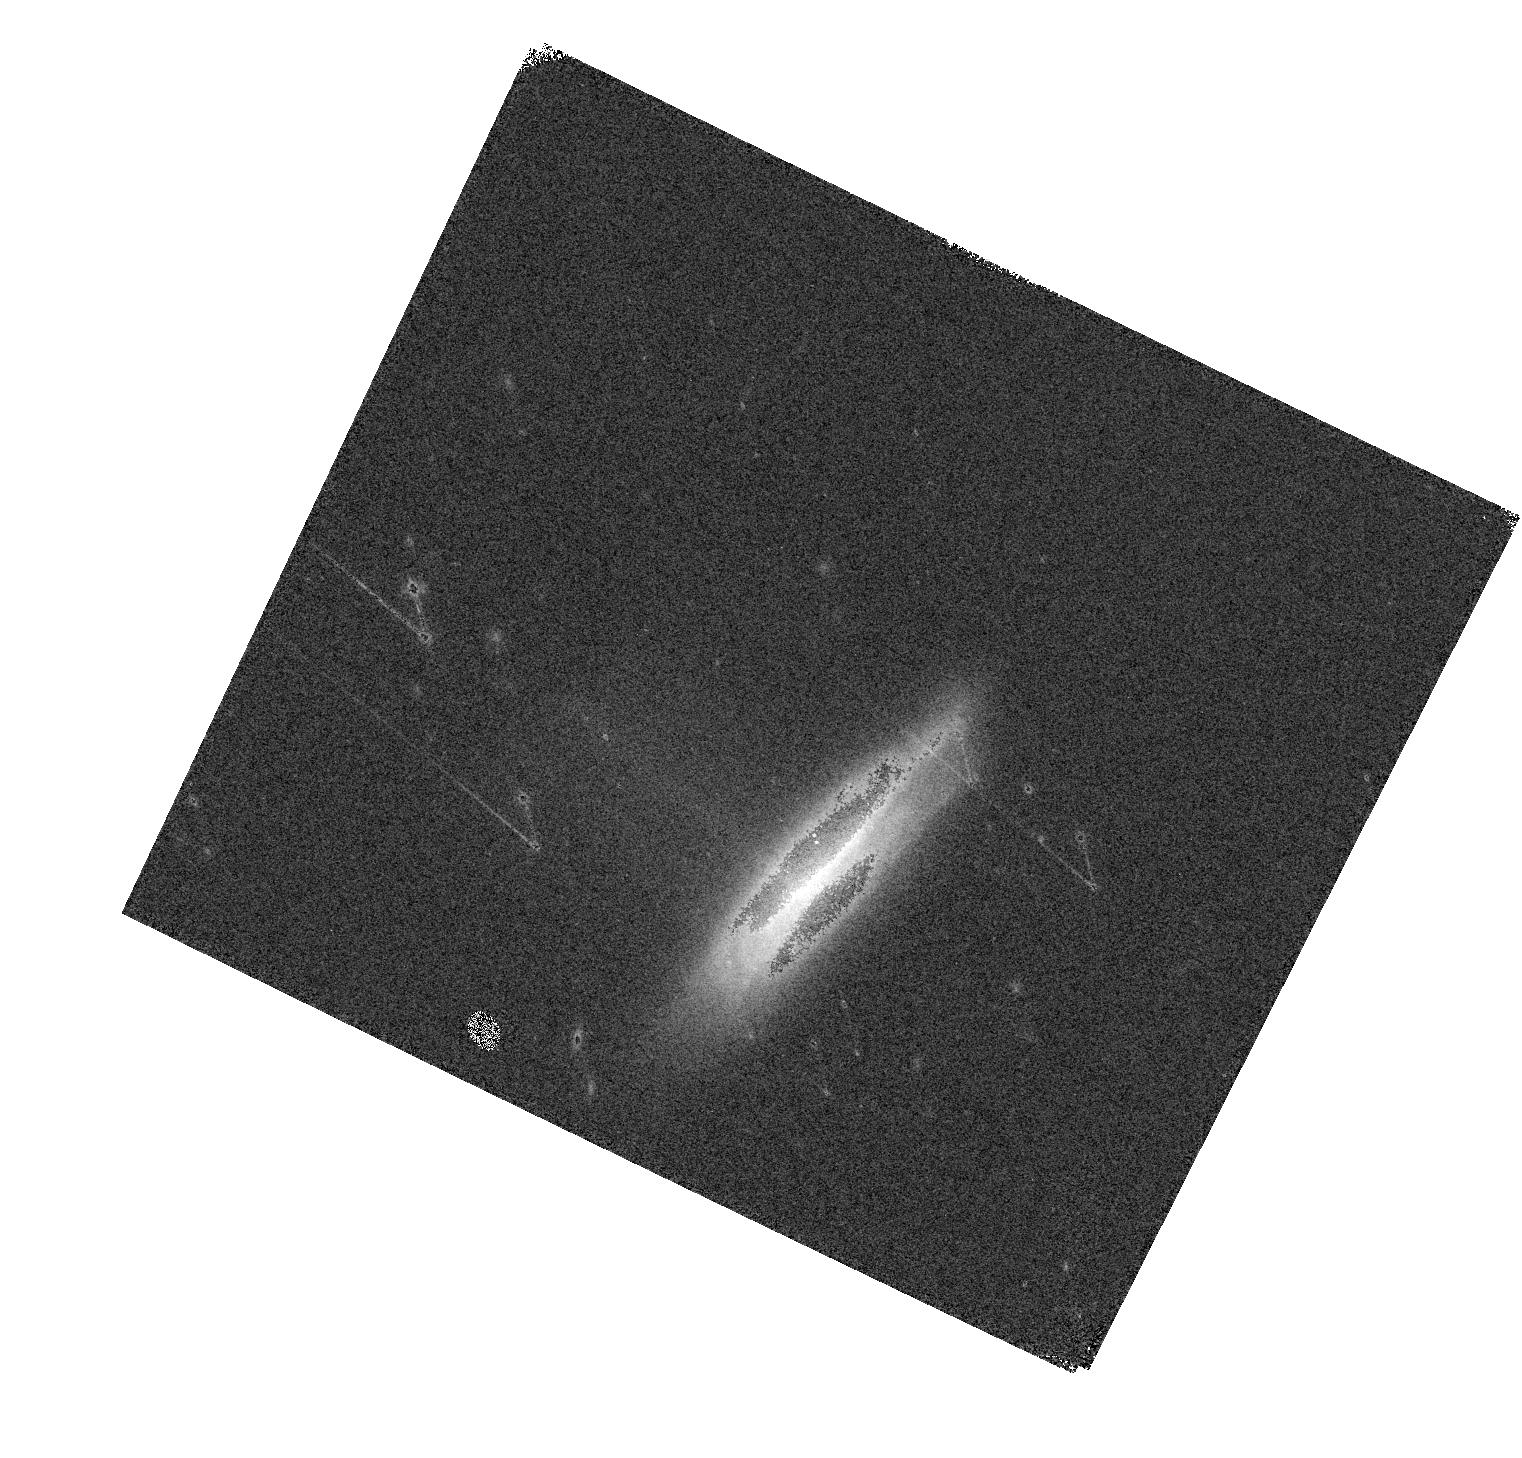
Target: SN2020SZR
Instrument: WFC3/IR
Filter: F160W
Exposure: 1 min
Observation ID: hst_15889_51_wfc3_ir_f160w_ie5451

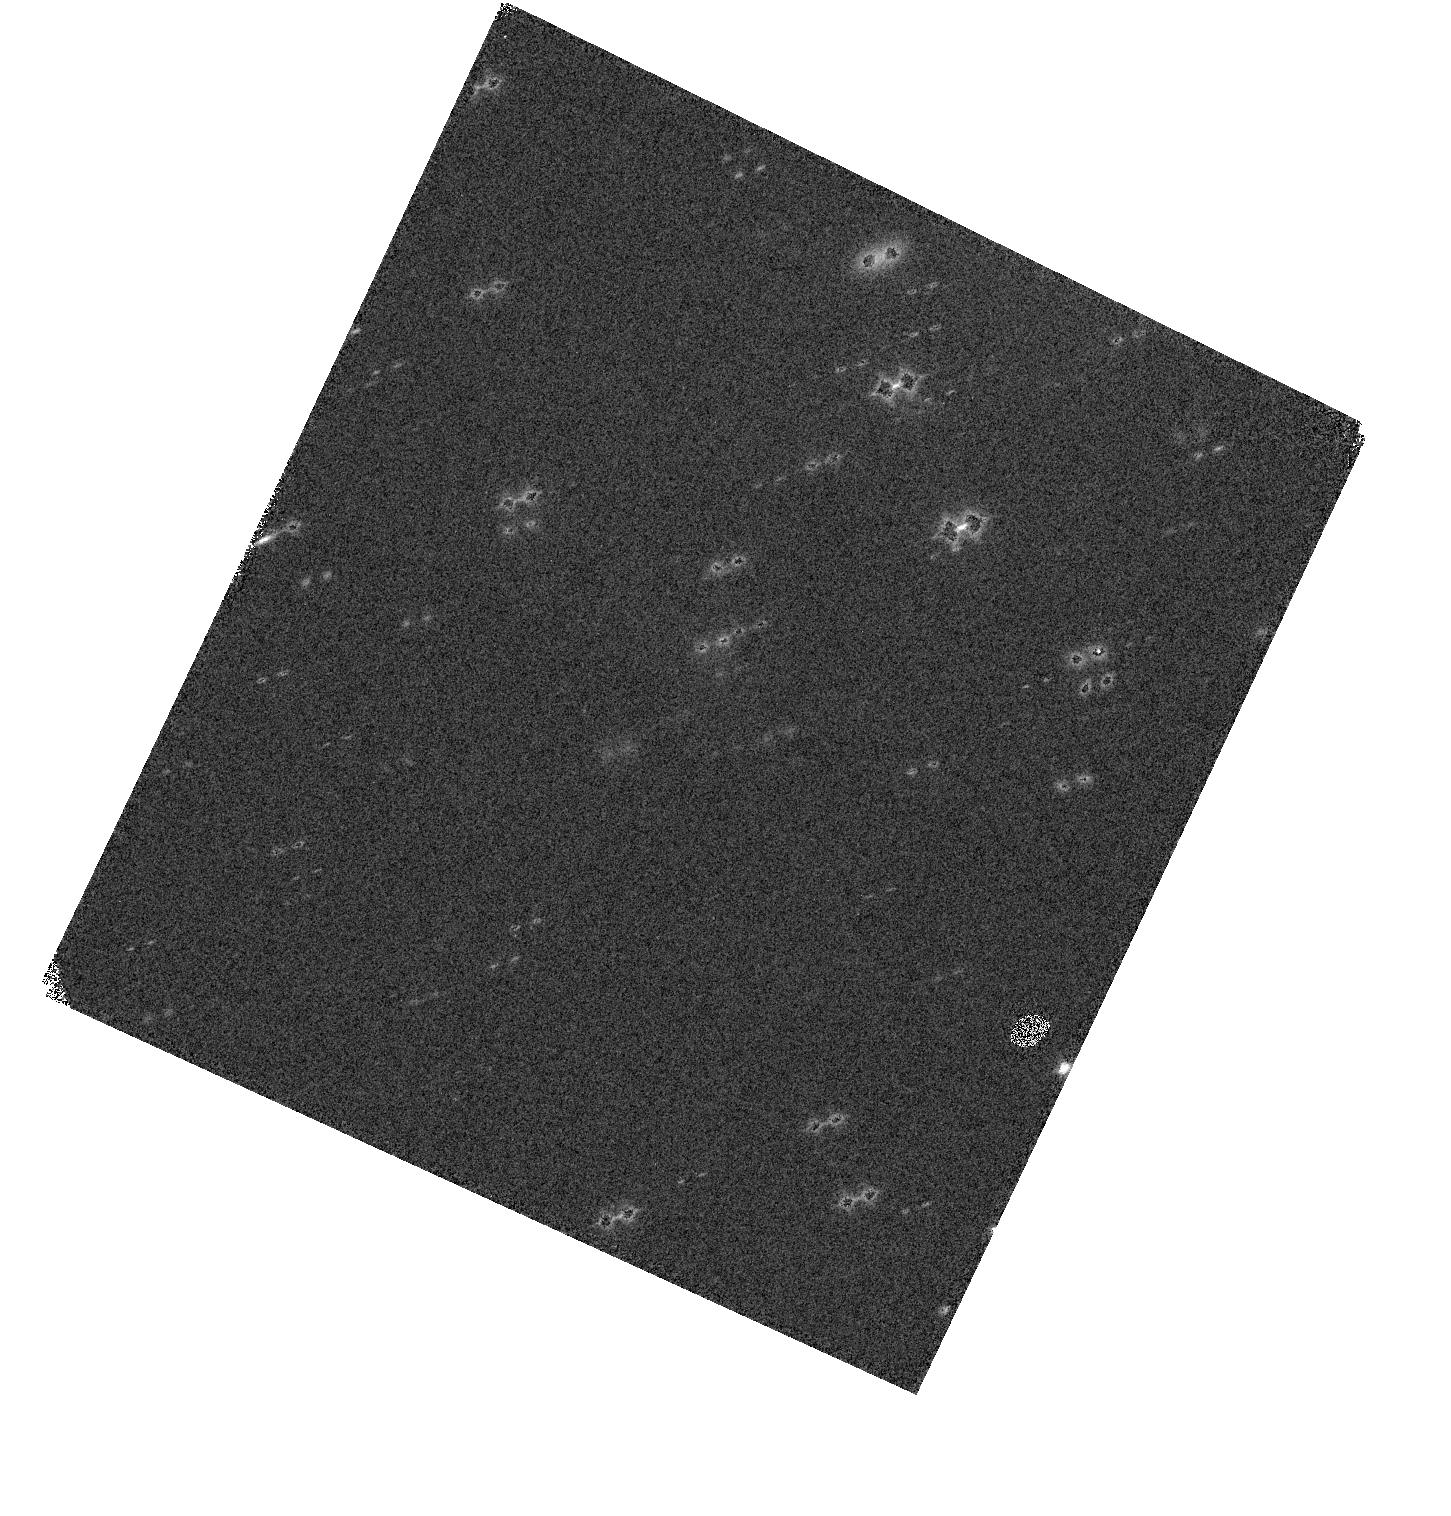
Target: SN2020JDO
Instrument: WFC3/IR
Filter: F160W
Exposure: 1 min
Observation ID: hst_15889_28_wfc3_ir_f160w_ie5428

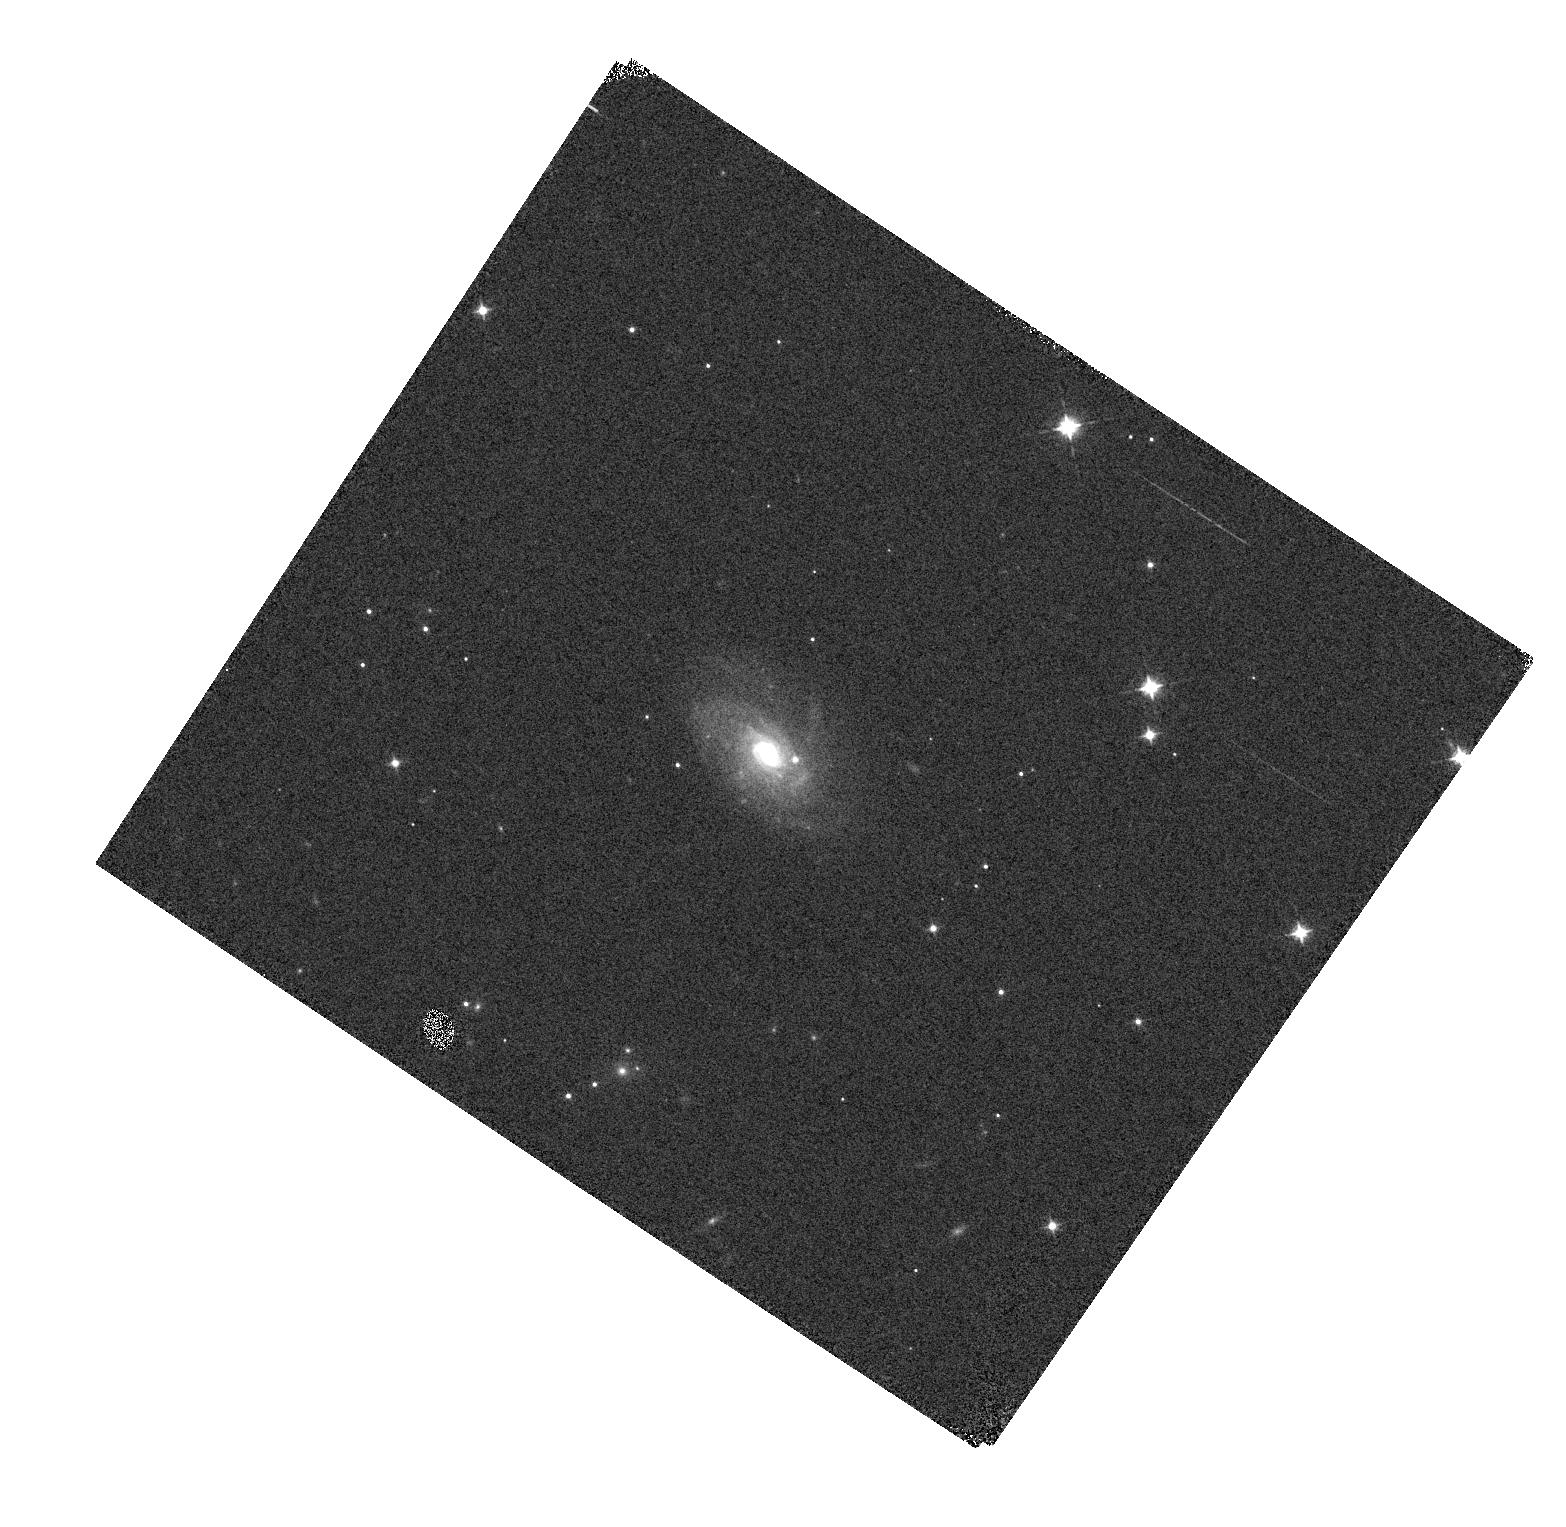
Target: SN2020RGZ
Instrument: WFC3/IR
Filter: F098M
Exposure: 1 min
Observation ID: hst_15889_46_wfc3_ir_f098m_ie5446

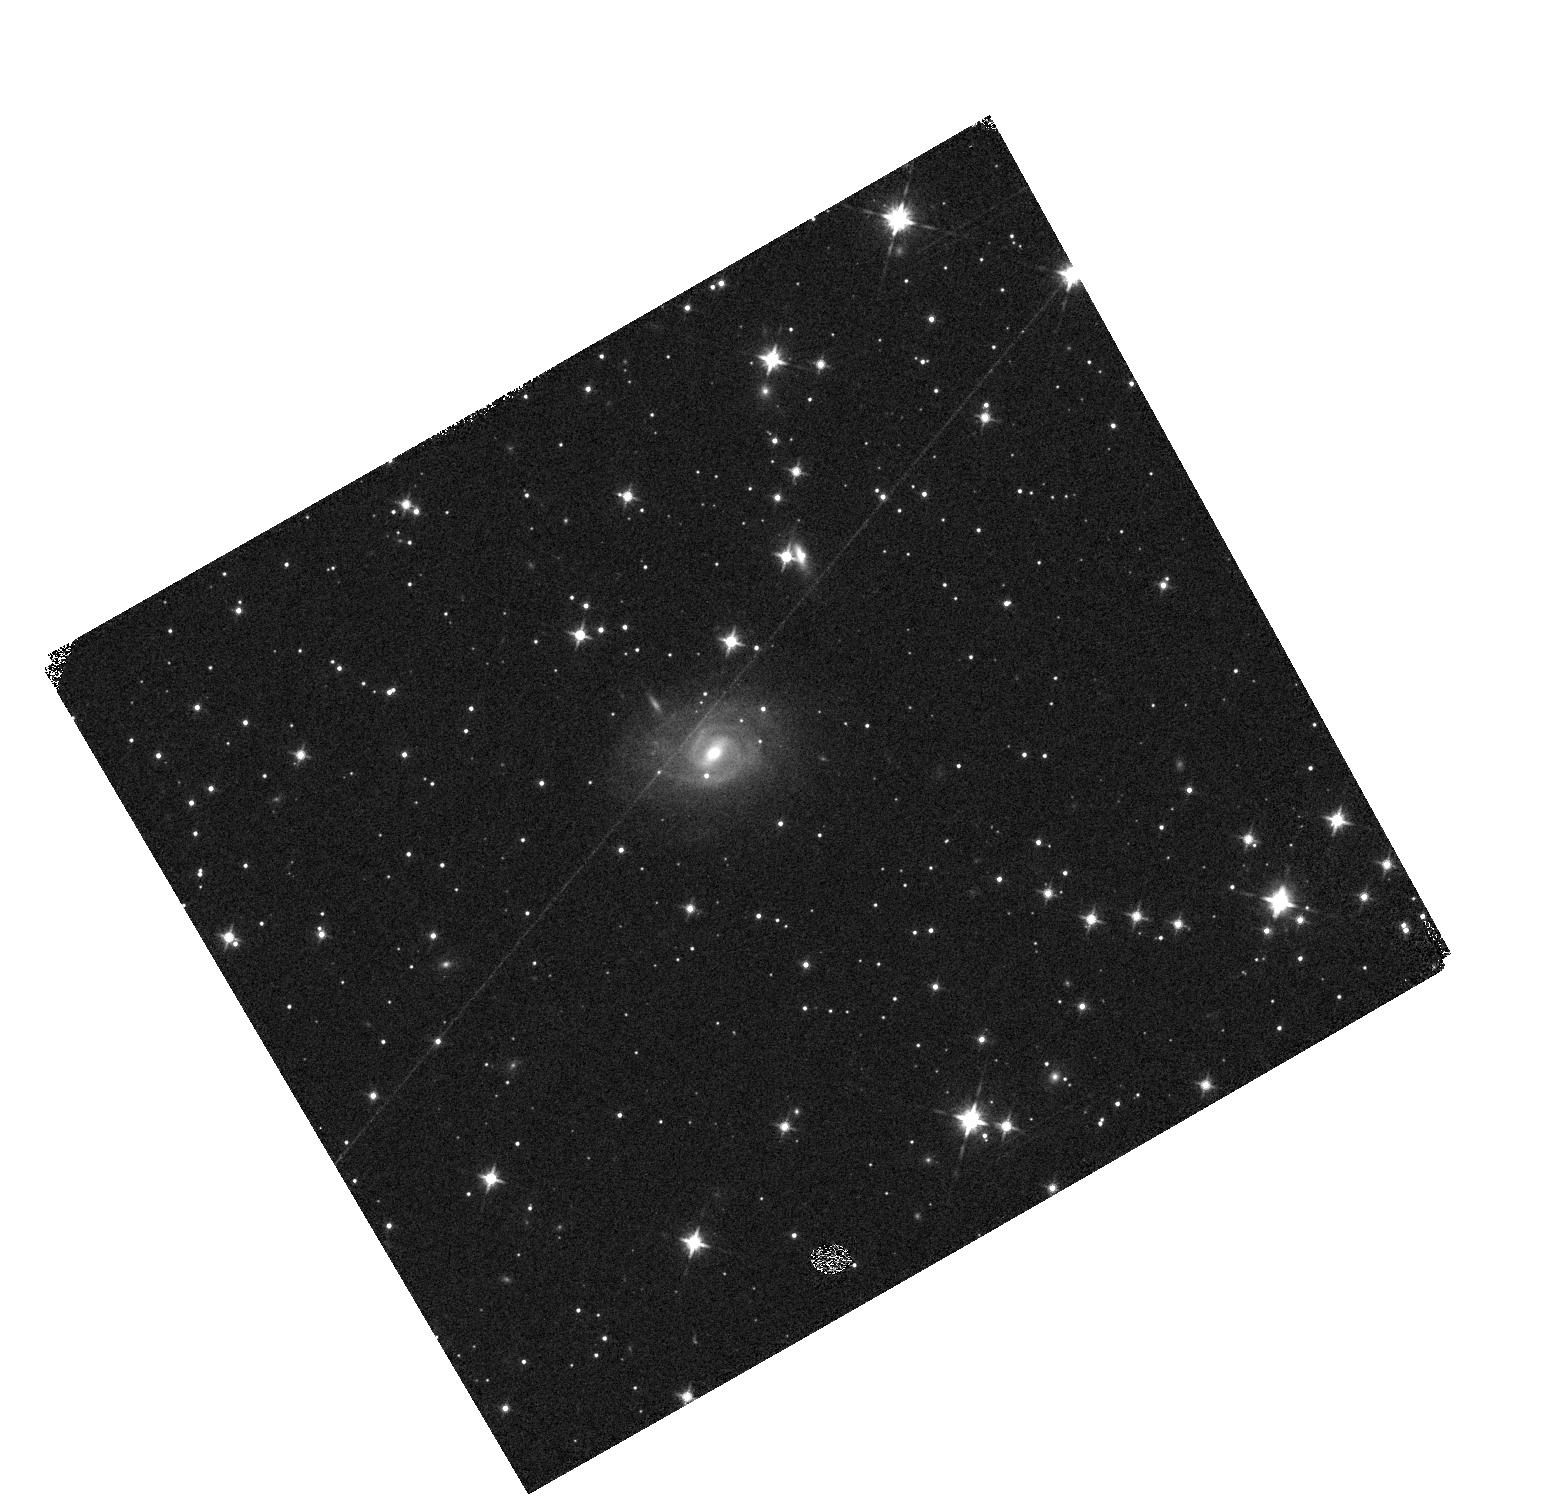
Target: SN2020OYD
Instrument: WFC3/IR
Filter: F125W
Exposure: 1 min
Observation ID: hst_15889_40_wfc3_ir_f125w_ie5440

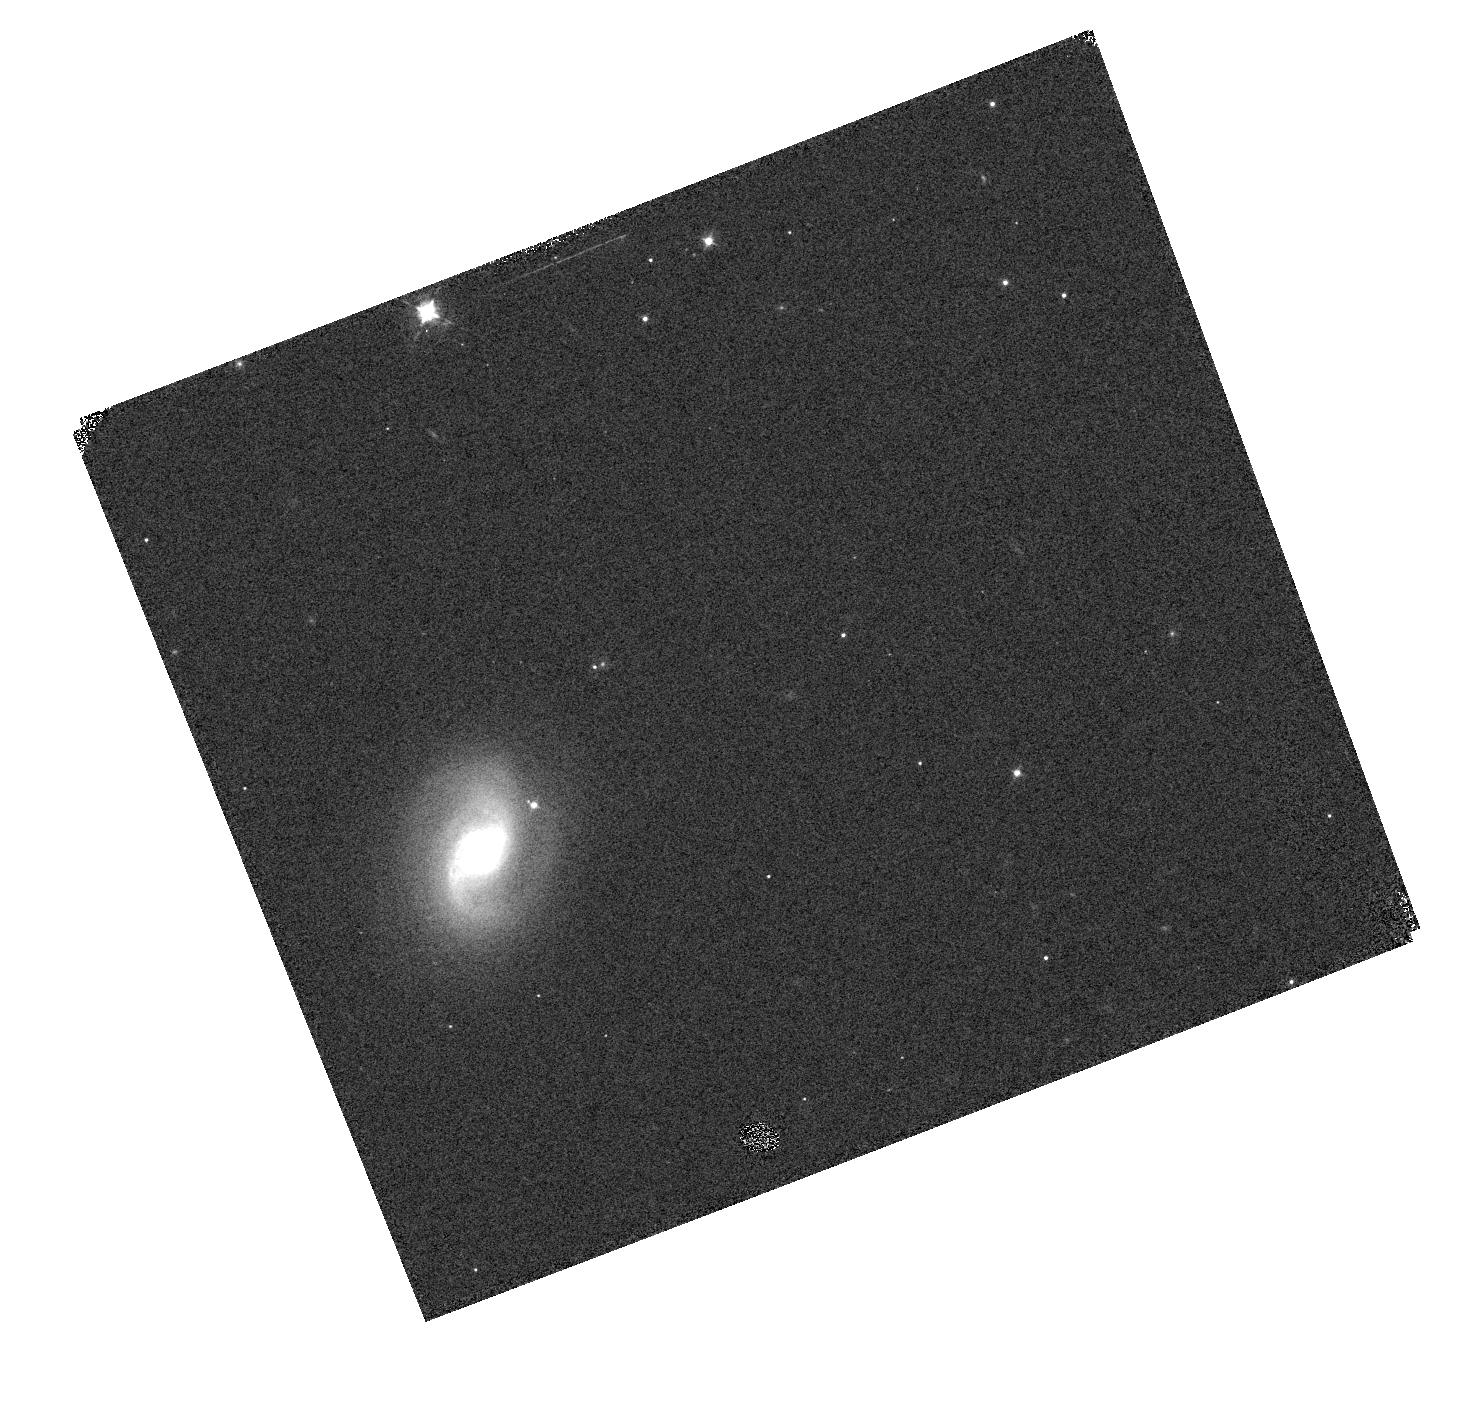
Target: SN2020KYX
Instrument: WFC3/IR
Filter: F098M
Exposure: 1 min
Observation ID: hst_15889_35_wfc3_ir_f098m_ie5435

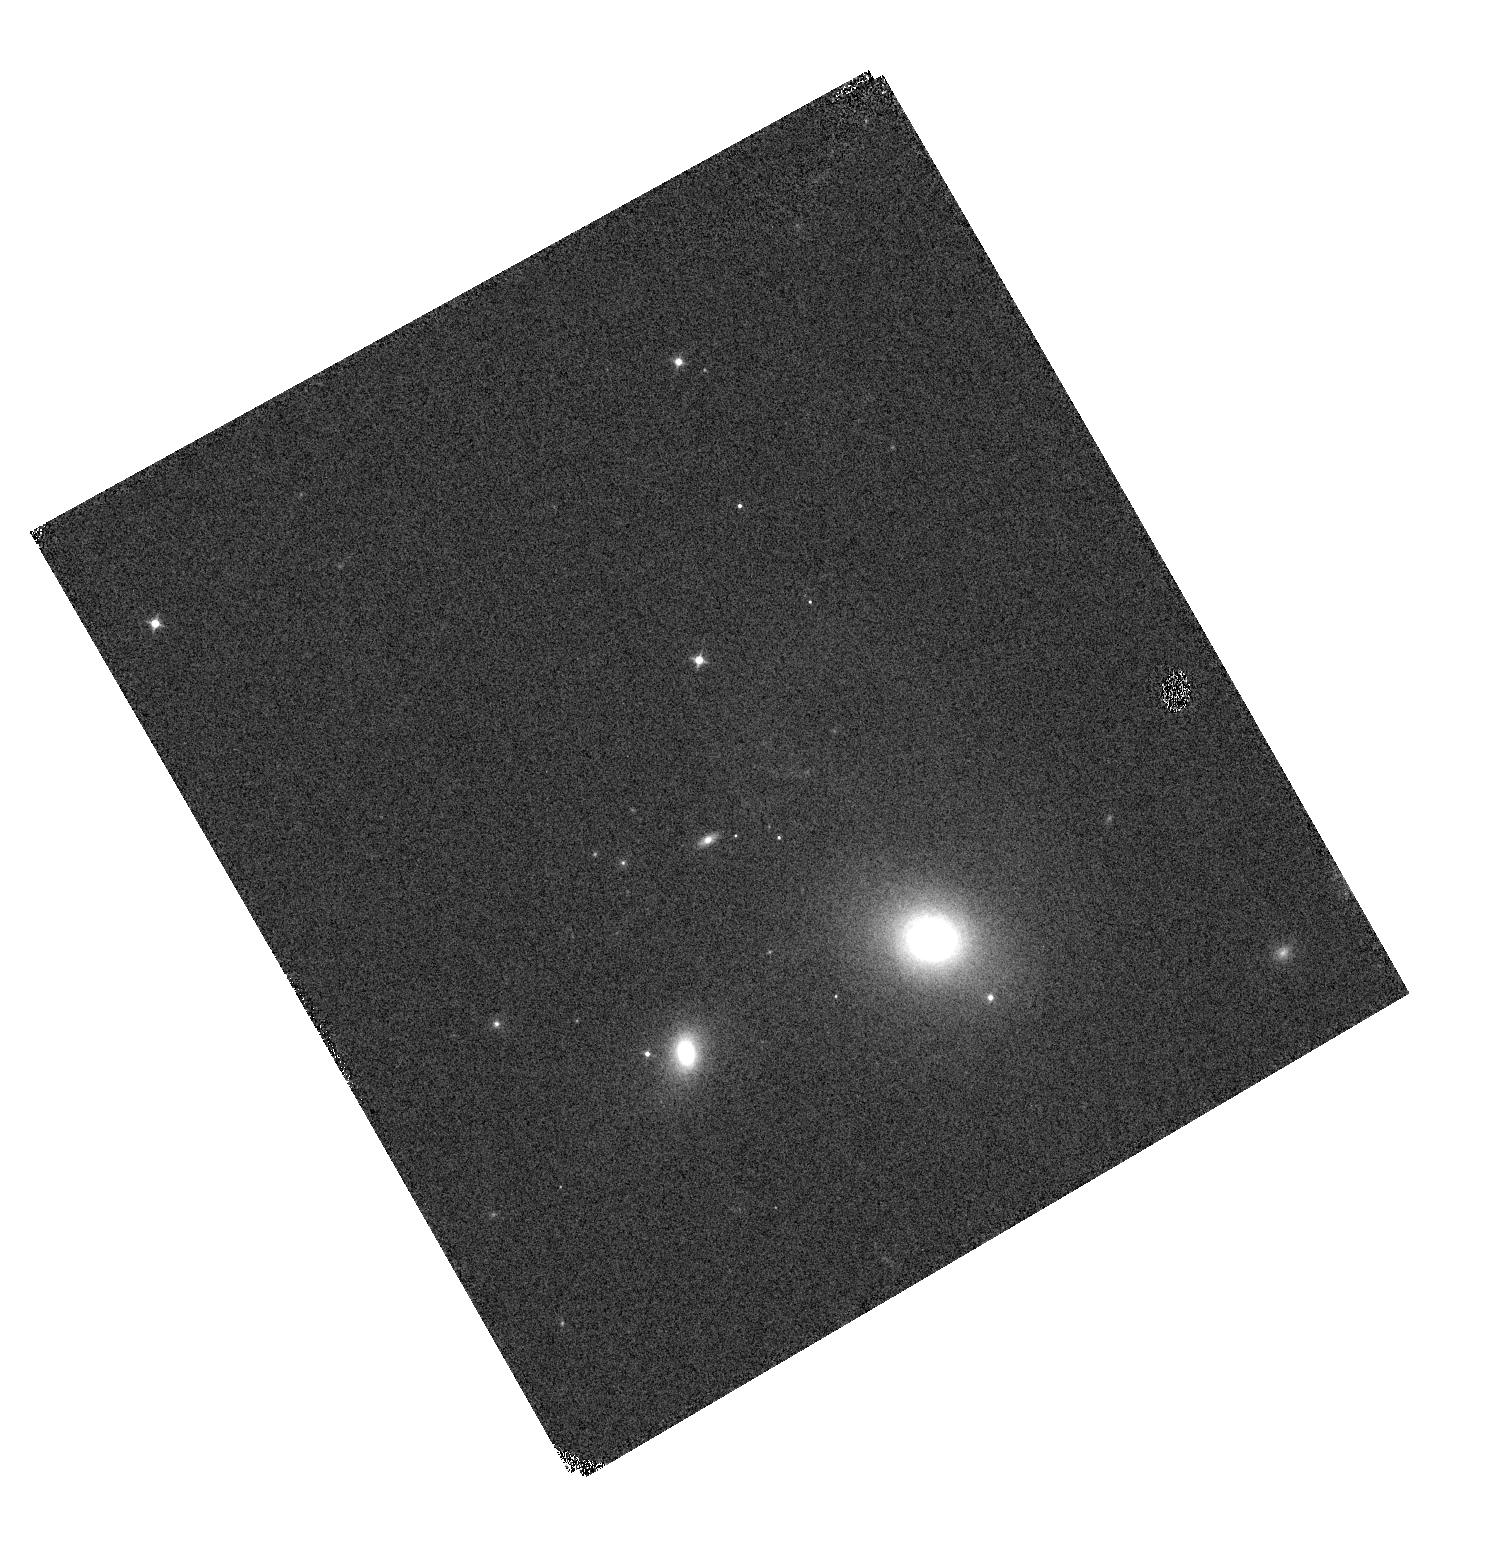
Target: SN2020PST
Instrument: WFC3/IR
Filter: F098M
Exposure: 1 min
Observation ID: hst_15889_43_wfc3_ir_f098m_ie5443

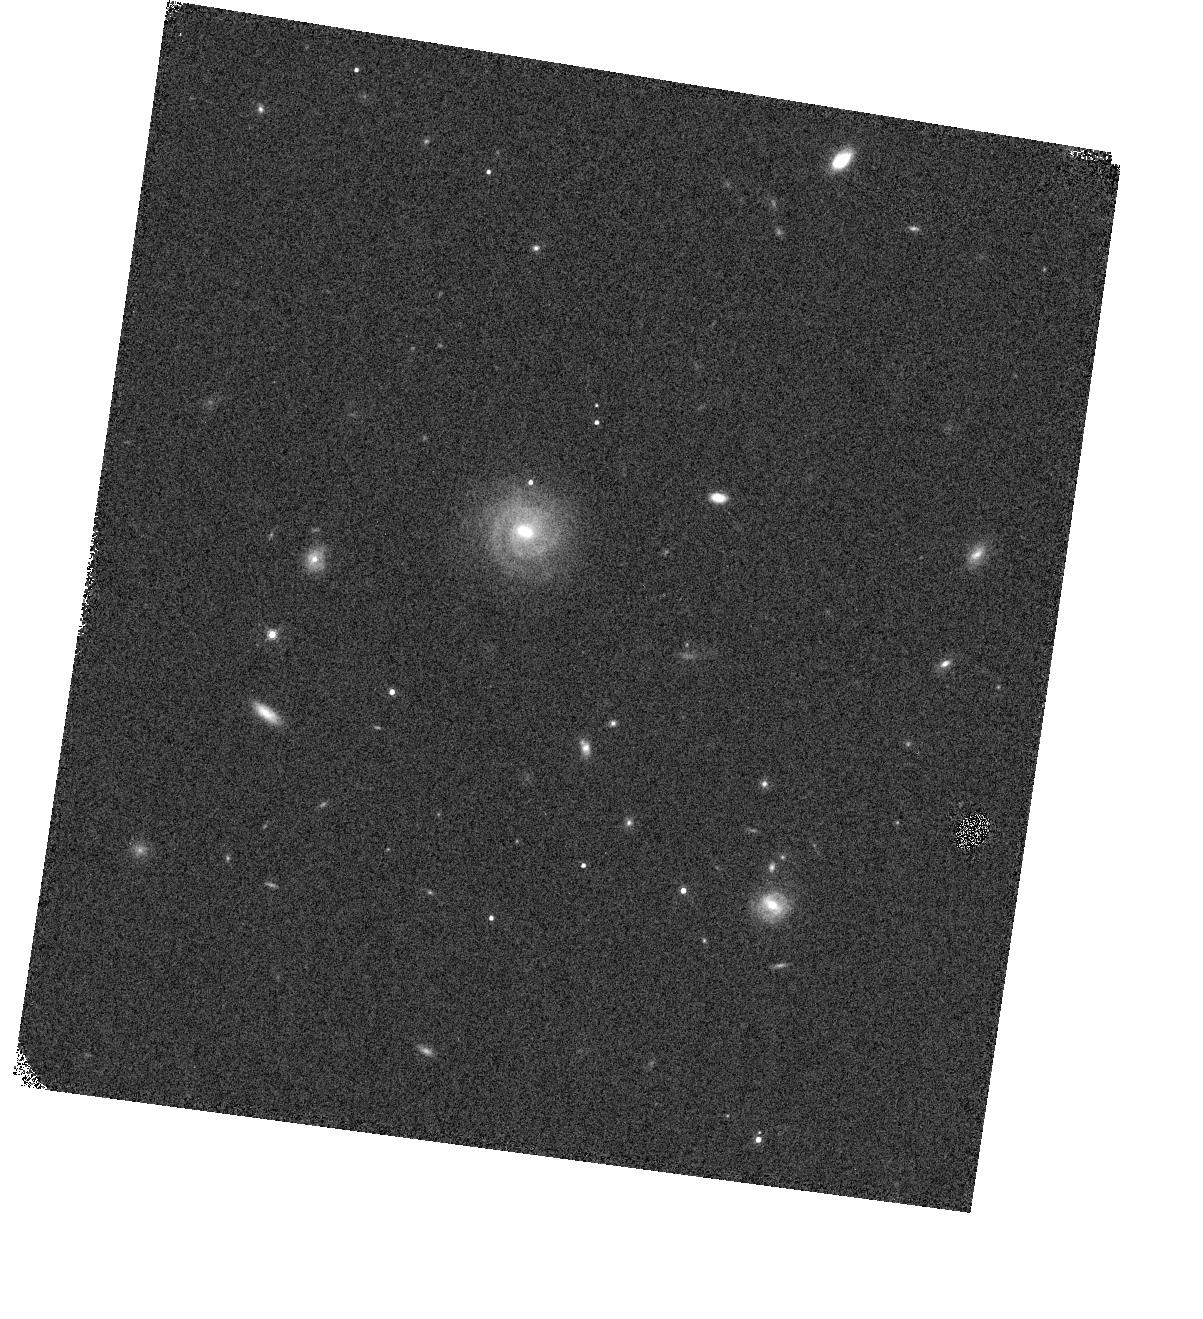
Target: SN2020FXA
Instrument: WFC3/IR
Filter: F160W
Exposure: 1 min
Observation ID: hst_15889_26_wfc3_ir_f160w_ie5426

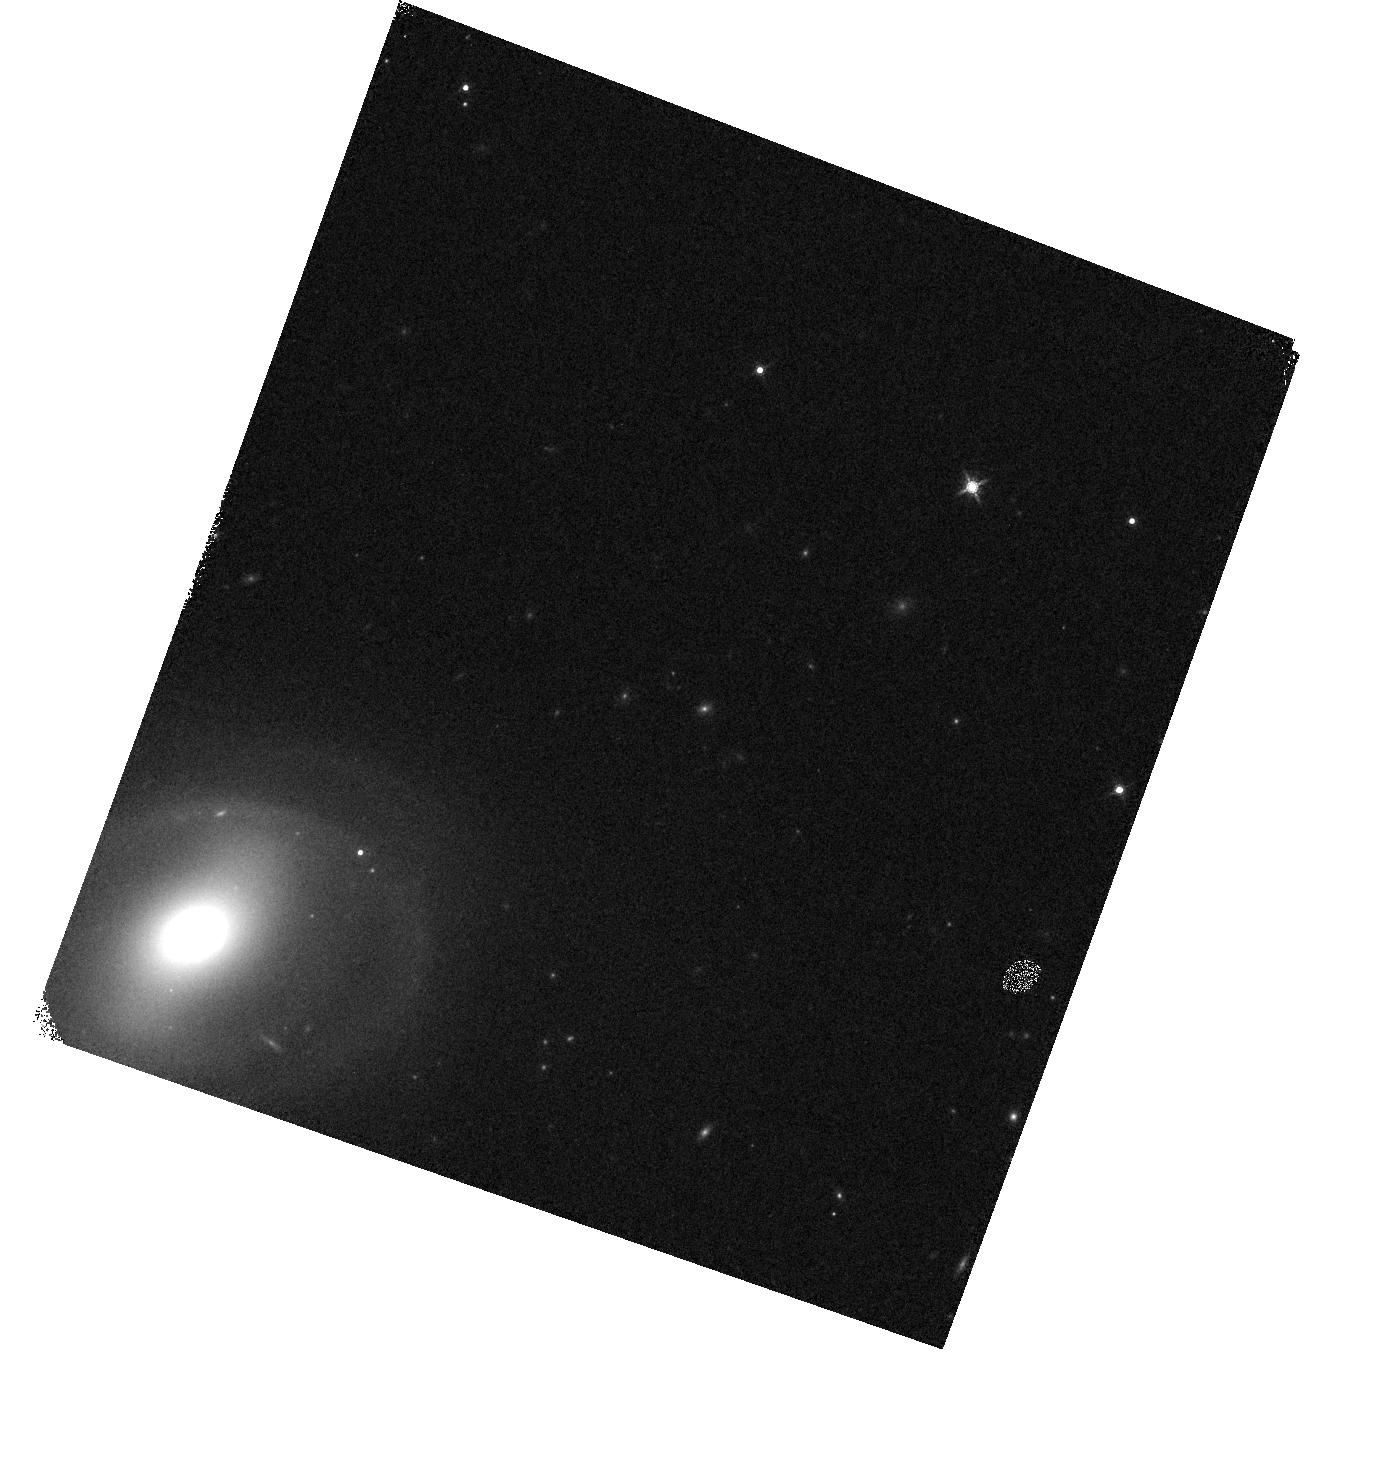
Target: SN2020EES
Instrument: WFC3/IR
Filter: F160W
Exposure: 1 min
Observation ID: hst_15889_25_wfc3_ir_f160w_ie5425

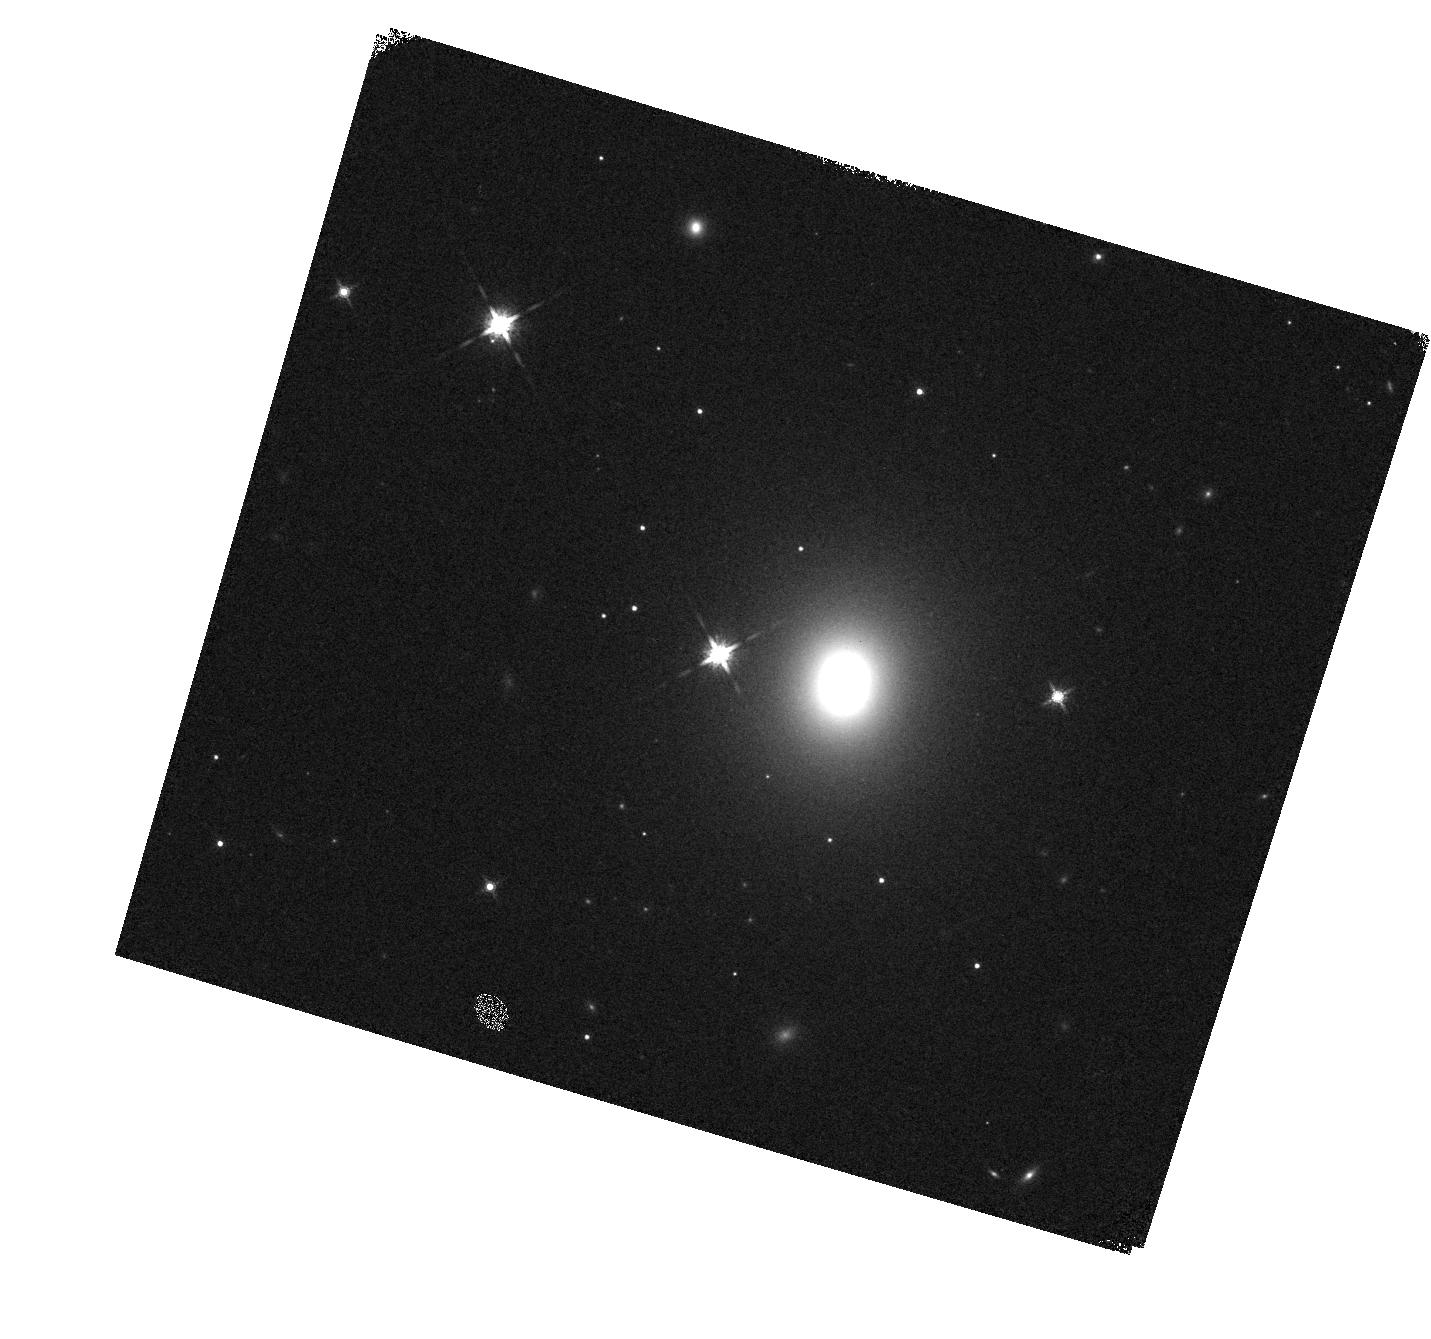
Target: SN2020NTA
Instrument: WFC3/IR
Filter: F160W
Exposure: 1 min
Observation ID: hst_15889_38_wfc3_ir_f160w_ie5438

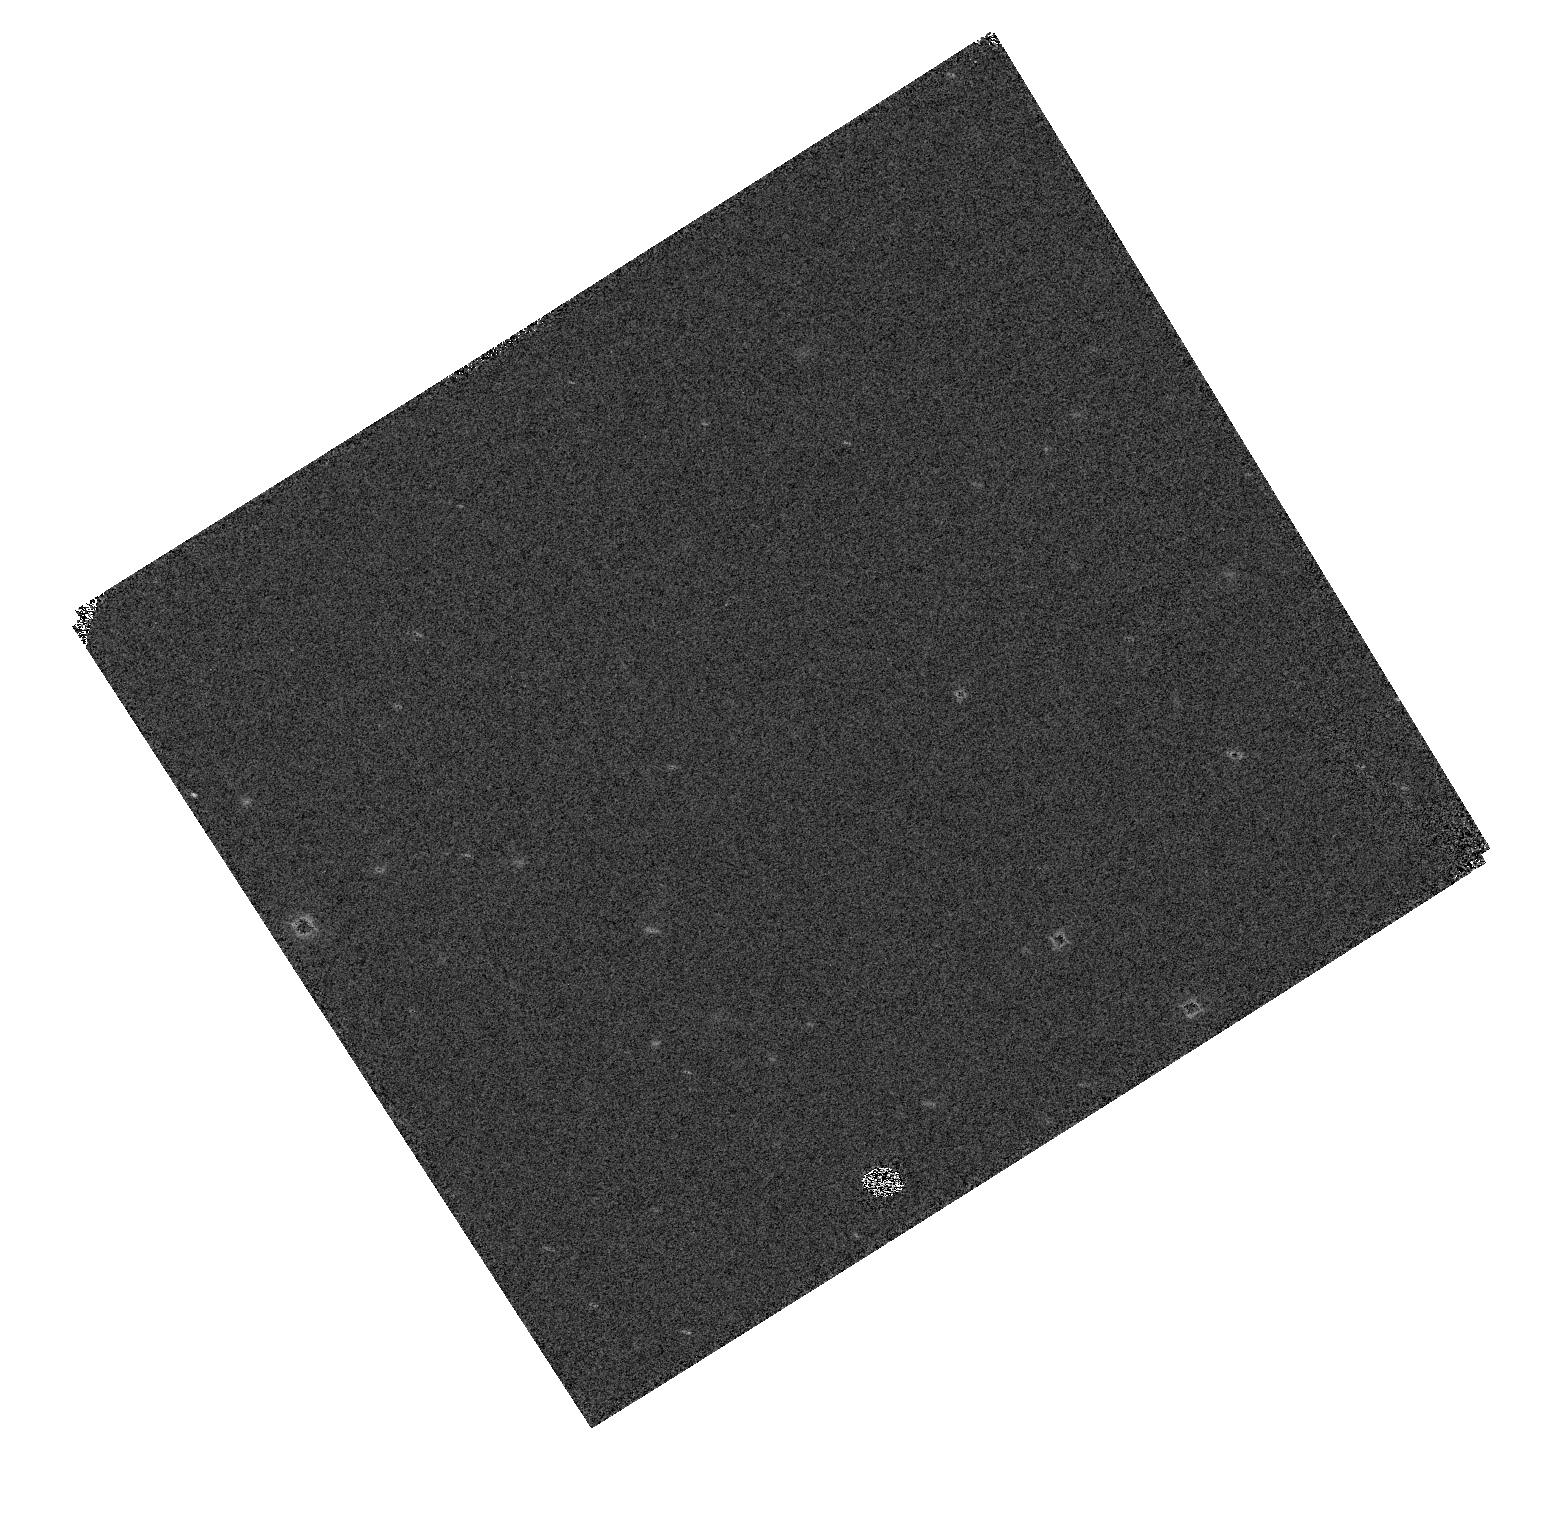
Target: SN2020RLJ
Instrument: WFC3/IR
Filter: F098M
Exposure: 1 min
Observation ID: hst_15889_49_wfc3_ir_f098m_ie5449

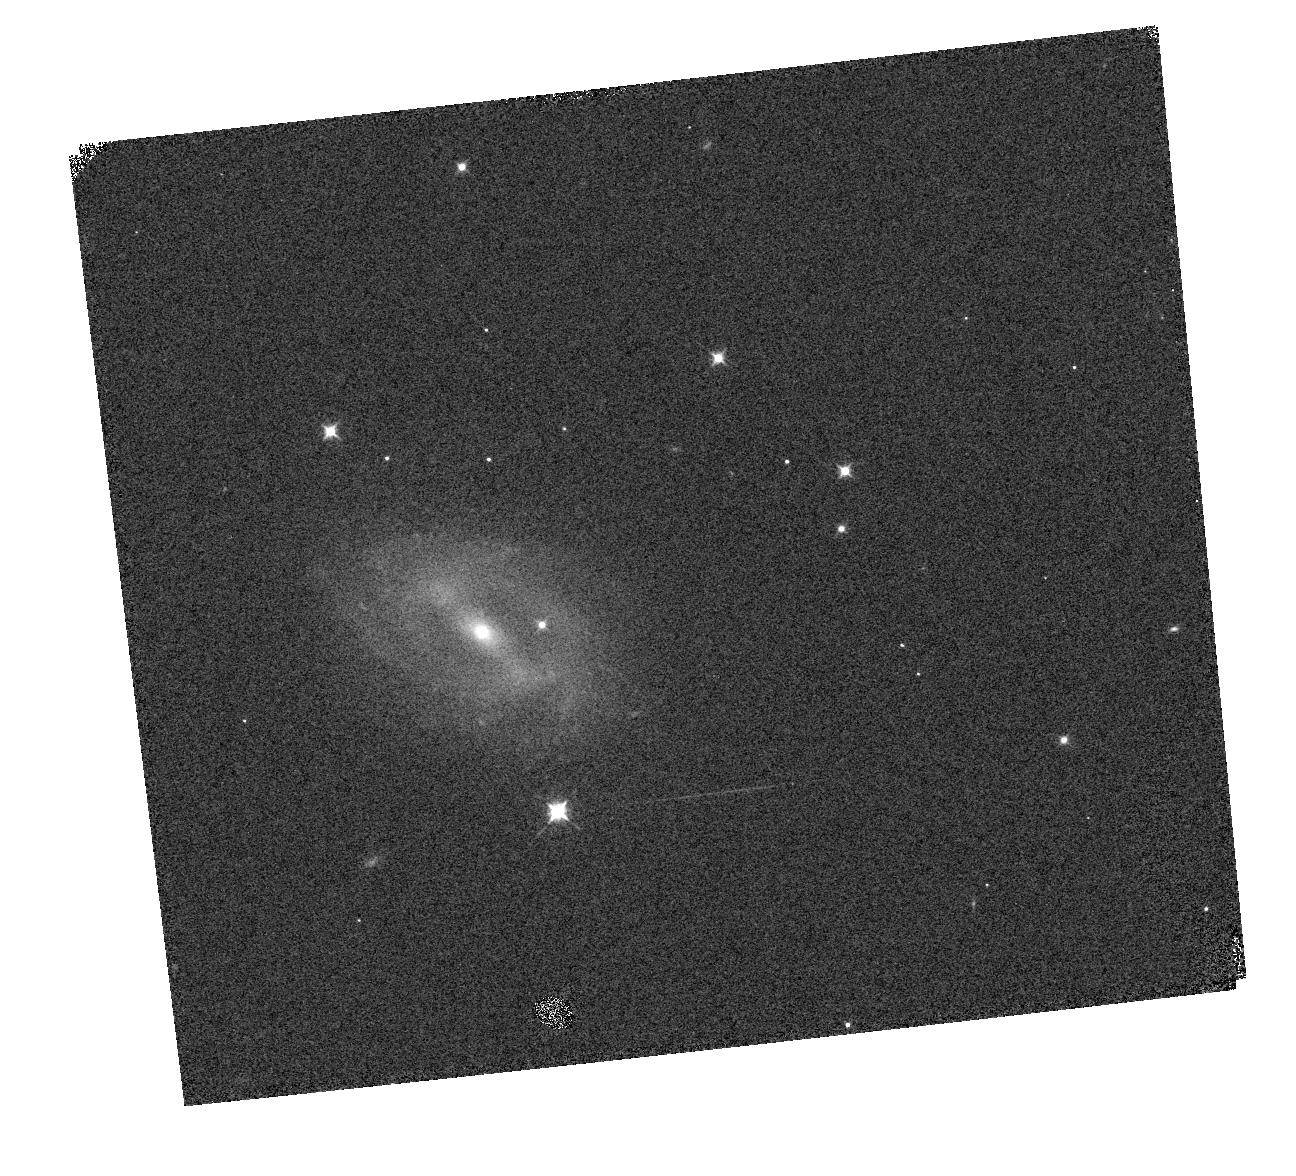
Target: SN2020KPX
Instrument: WFC3/IR
Filter: F098M
Exposure: 1 min
Observation ID: hst_15889_33_wfc3_ir_f098m_ie5433

Supernovae in the Infrared avec Hubble (PI: Jha, Saurabh W.)

Near-infrared observations of type-Ia supernovae (SN Ia) significantly improve their cosmological utility. Unlike in the optical, where they must be standardized via light-curve shape and color, SN Ia are nearly standard candles in the infrared, showing little intrinsic luminosity variation with reduced sensitivity to dust extinction. However, because of strong and variable atmospheric absorption, ground-based near-infrared data are difficult to calibrate with the precision required at the forefront of cosmological measurements today. Here we propose HST WFC3/IR photometry and spectrophotometry of a sample of 24 Hubble-flow (0.02 < z < 0.07) SN Ia, efficiently obtained with non-disruptive target of opportunity observations. Hubble-flow SN Ia are critical to all cosmological uses of SN Ia, both at low redshift (e.g., measuring the Hubble constant) and high redshift (constraining the dark energy equation of state). Our program will: (1) establish a legacy sample of well-calibrated SN Ia spectrophotometry covering a continuous rest-frame wavelength range from 0.8 to 1.7 microns as a foundation for WFIRST, (2) yield a 2.7% measurement of H0 with near-infrared only observations of SN Ia, and (3) constrain dark energy in concert with data from the RAISINs surveys, producing a WFC3/IR-only Hubble diagram from z = 0.02 to z = 0.6.